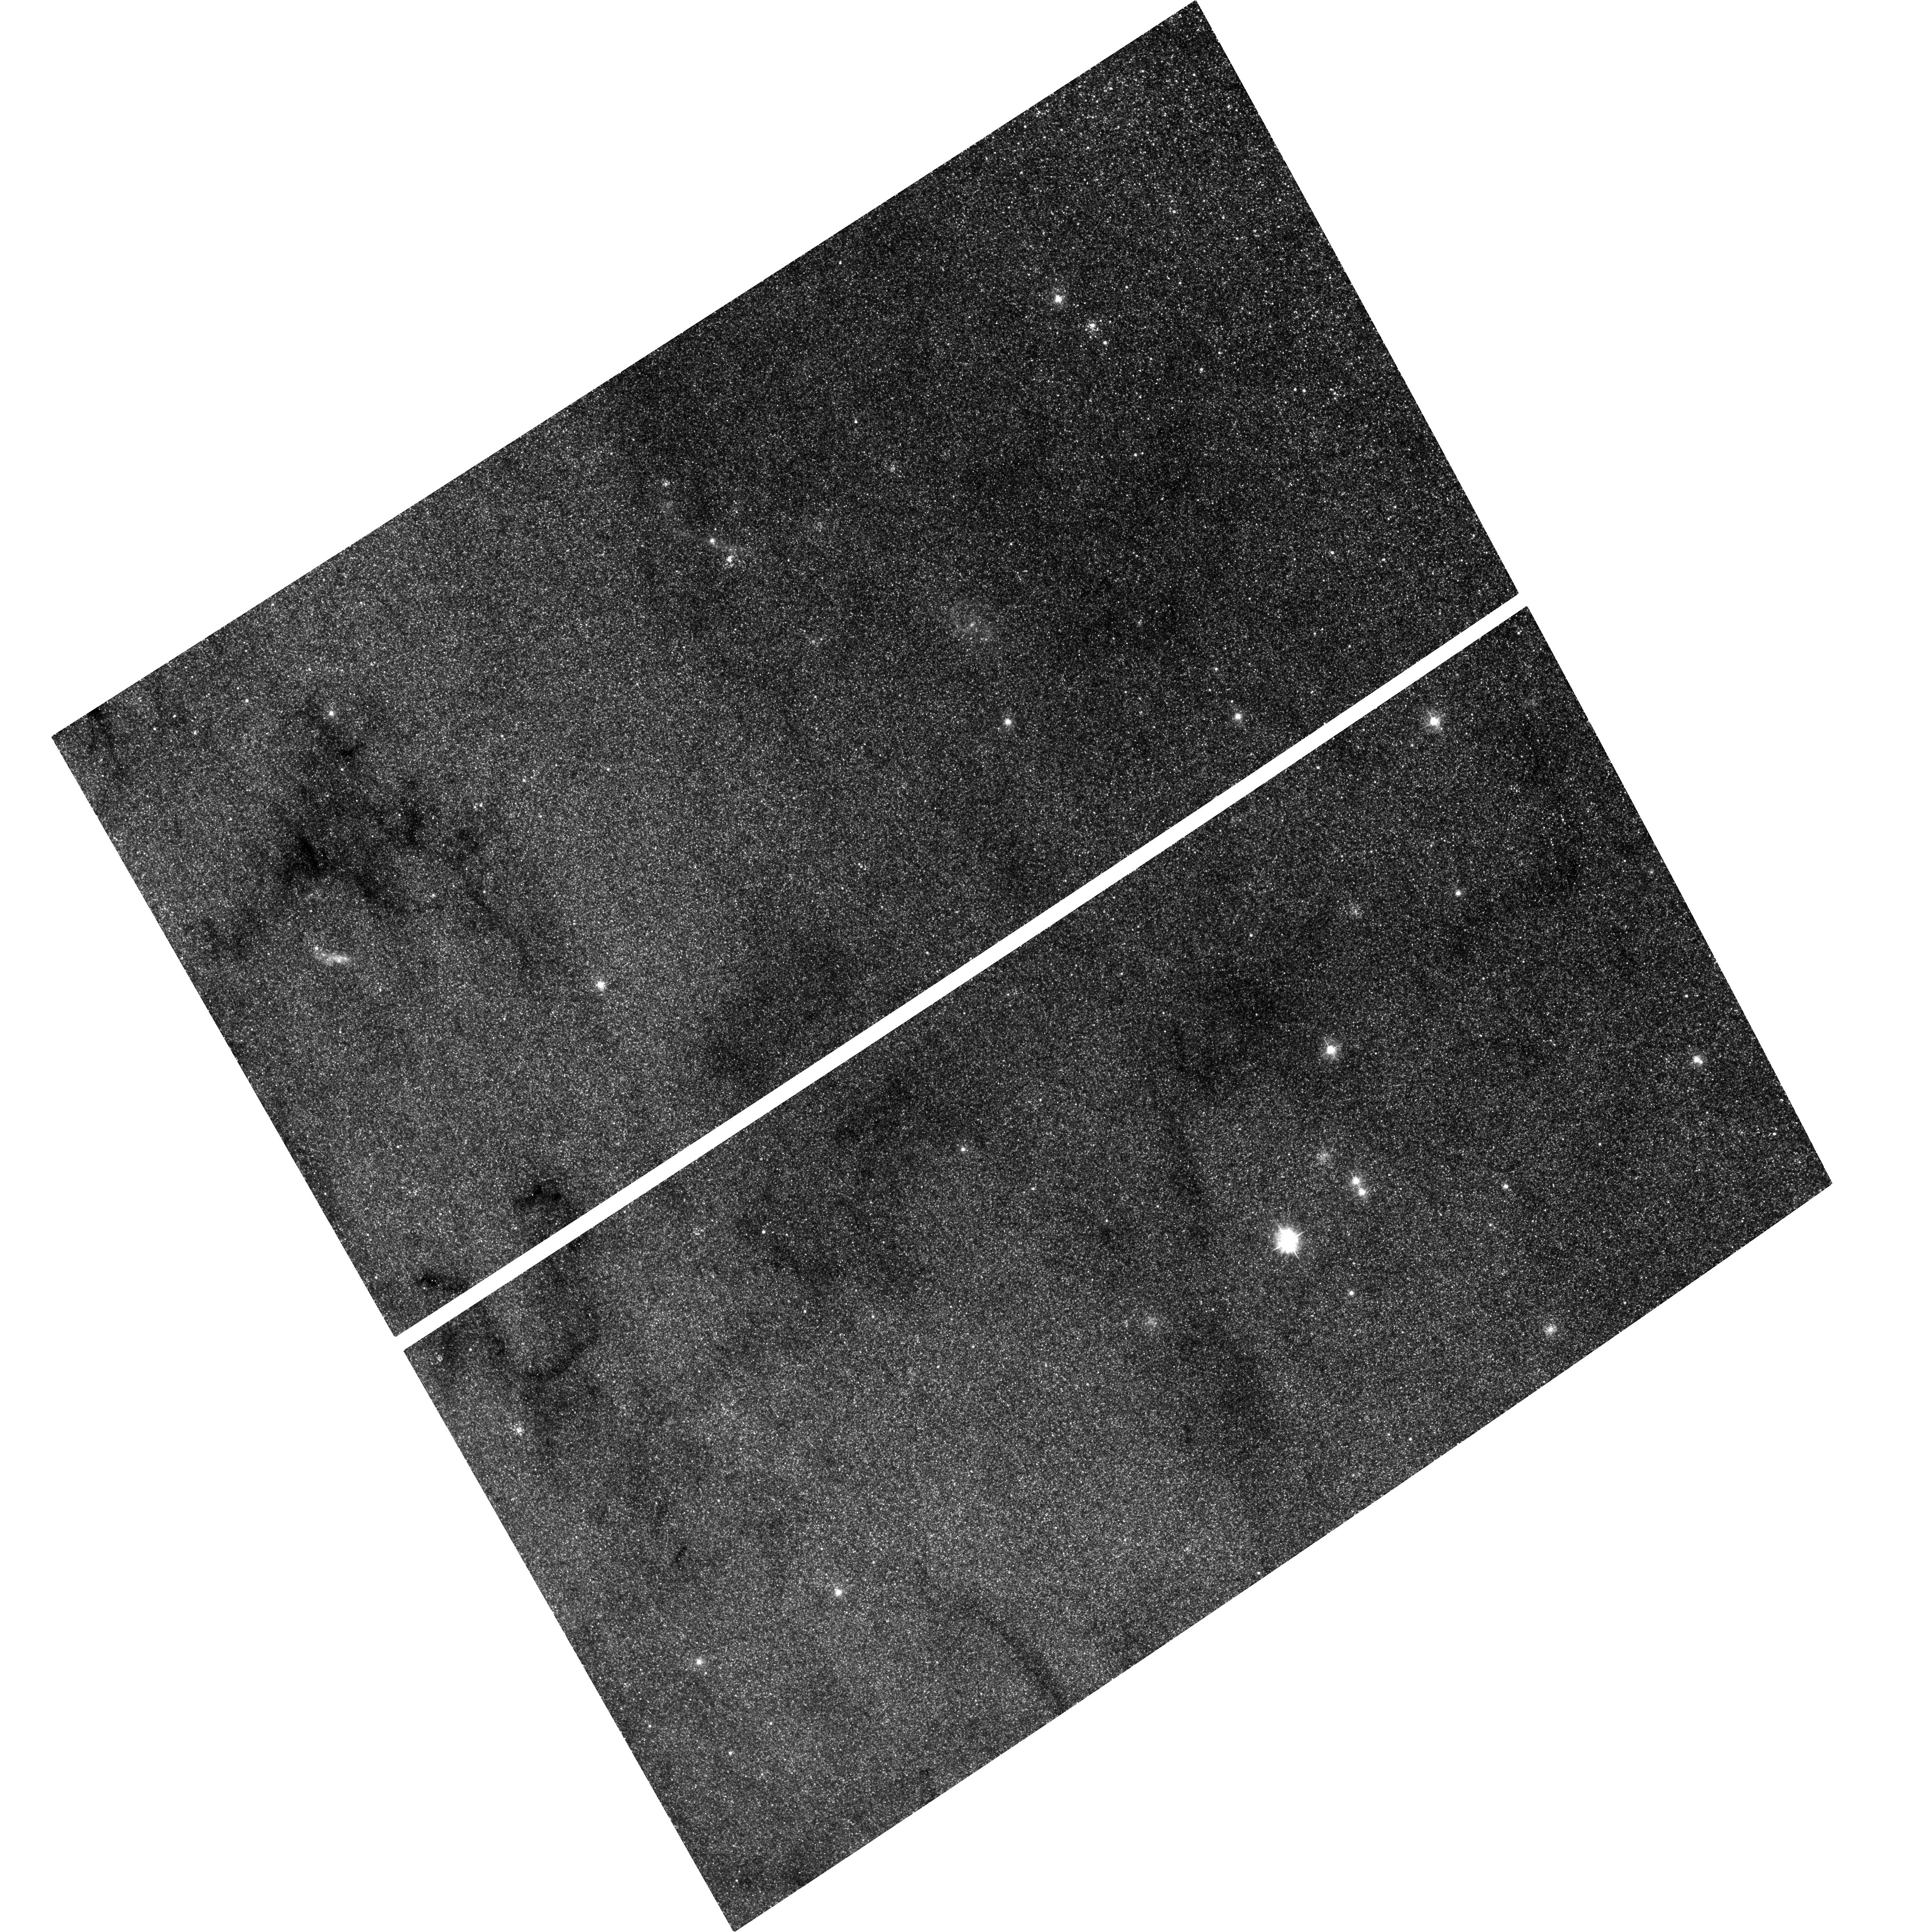
Target: M-31. Instrument: ACS/WFC. Filter: F435W. Exposure: 1.4 h. Observation ID: hst_12753_02_acs_wfc_f435w_jbv902

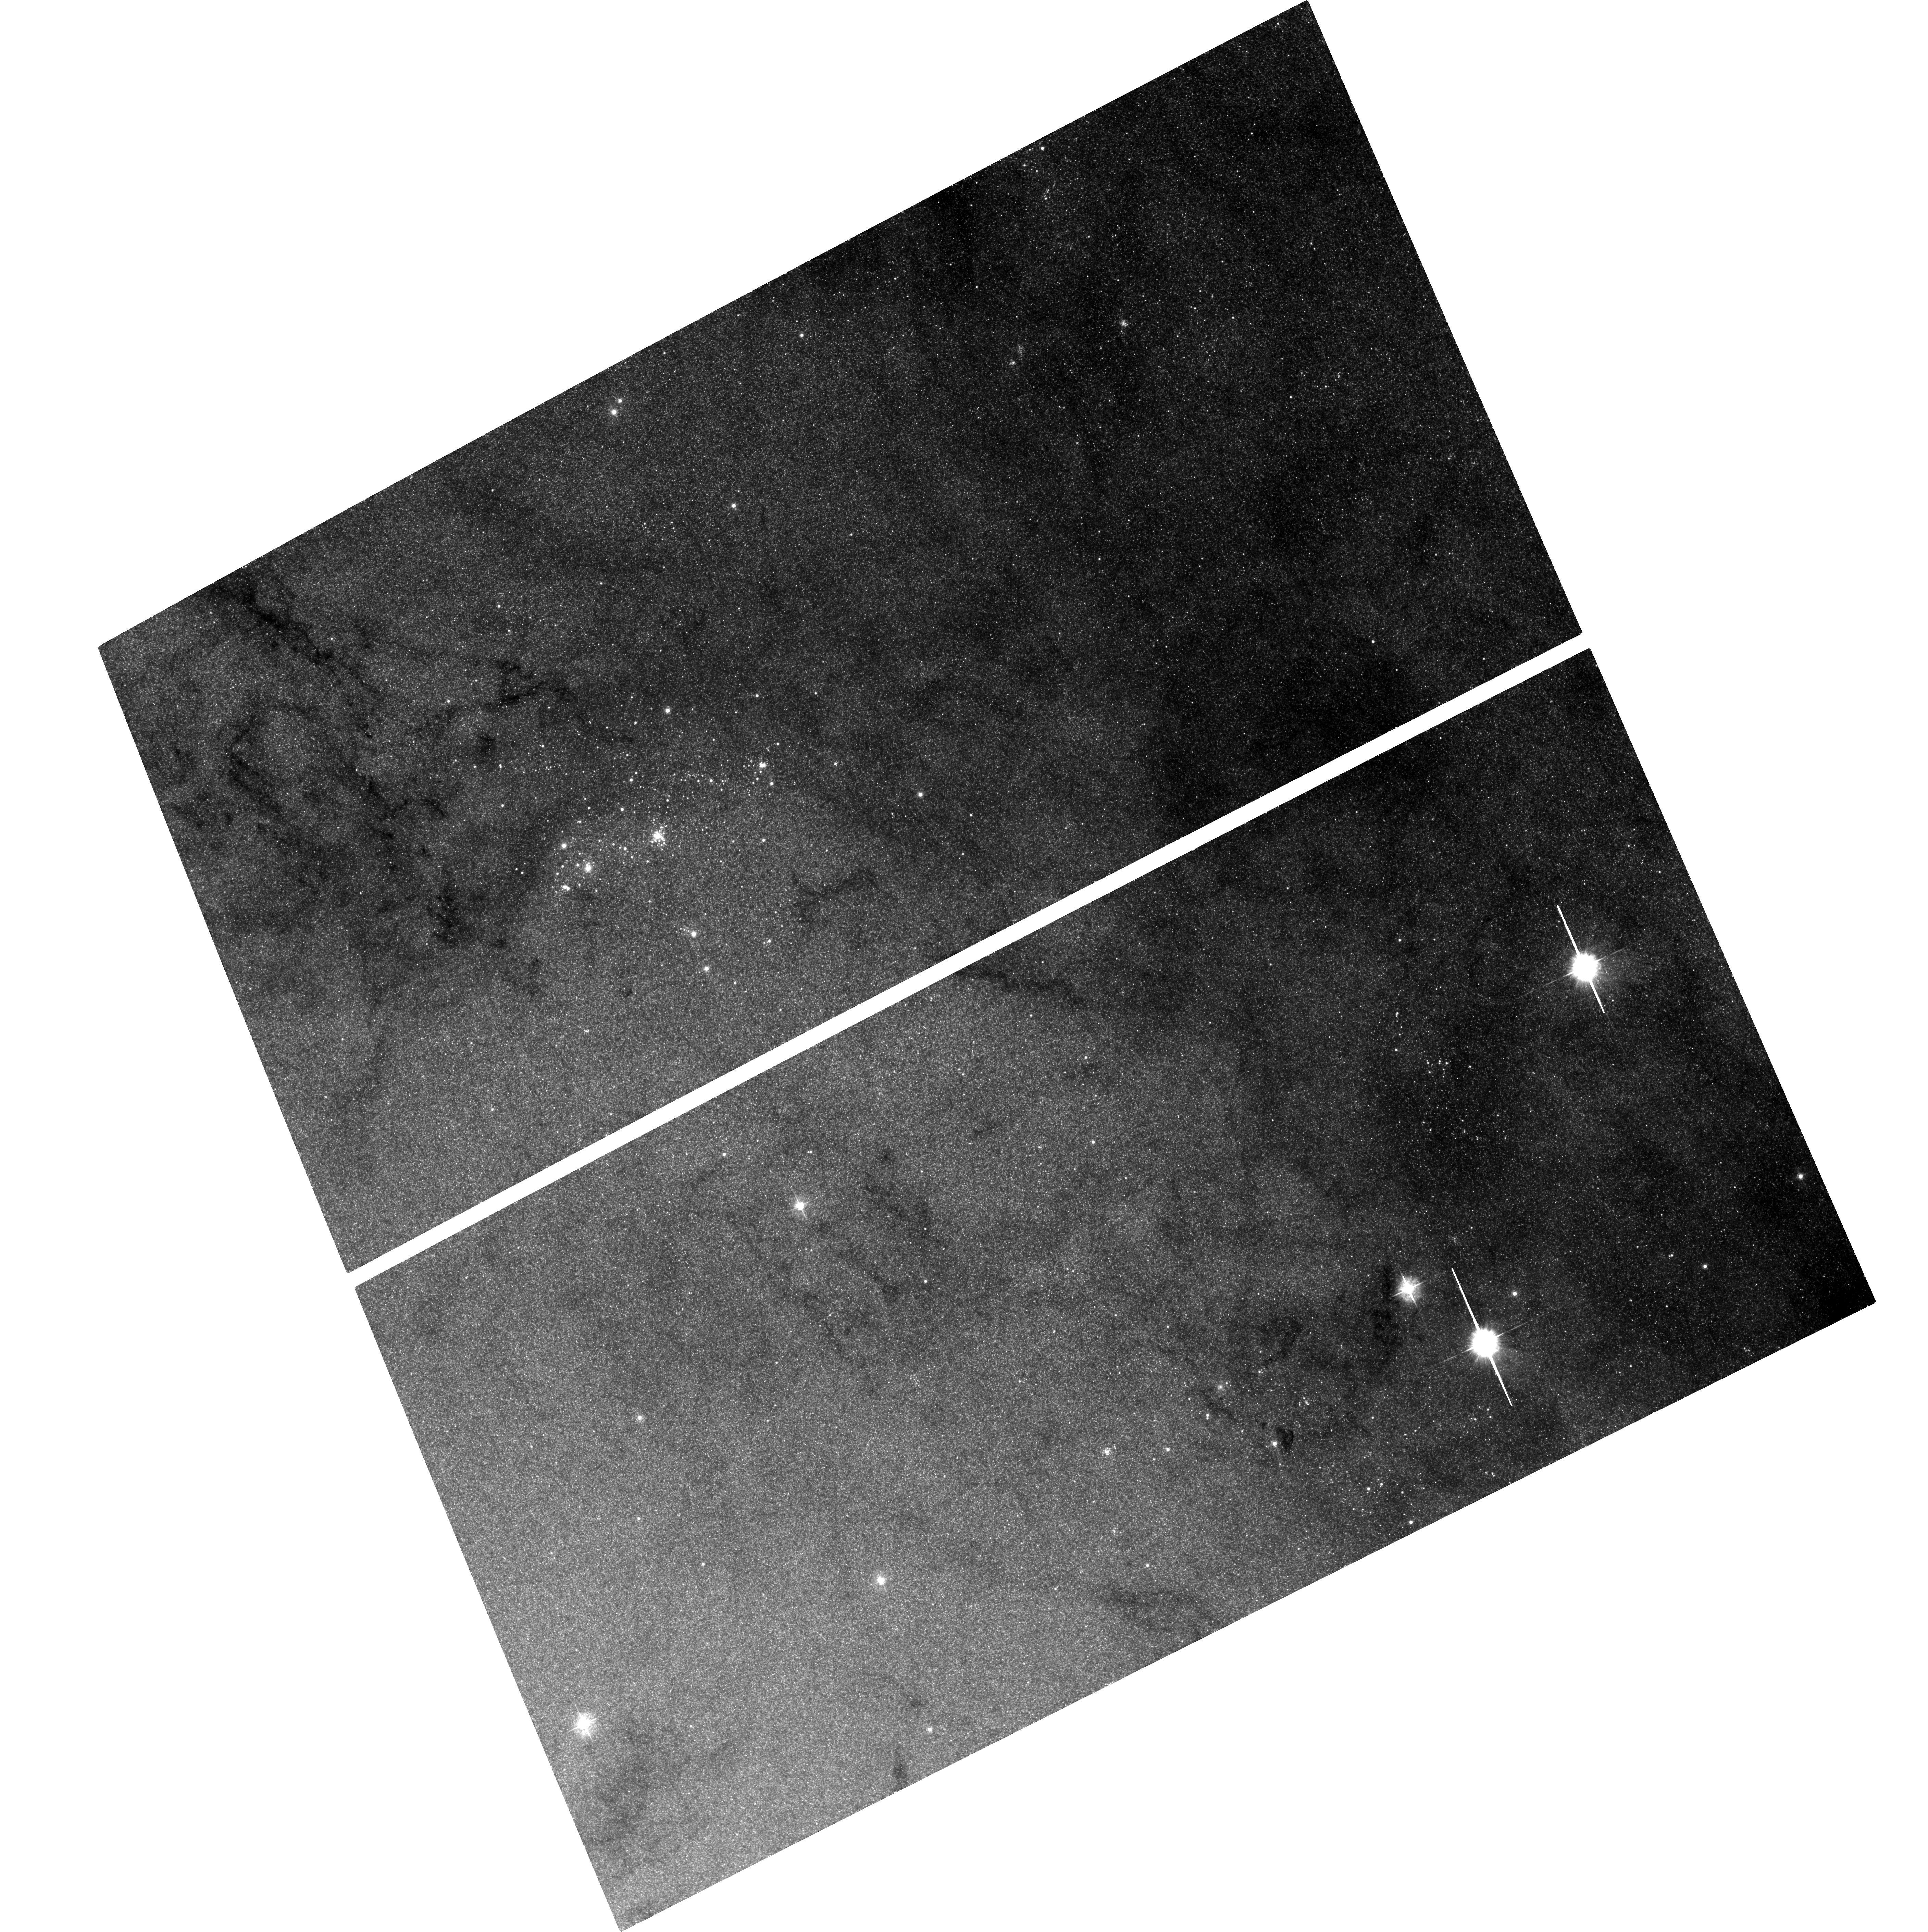
Target: M-31. Instrument: ACS/WFC. Filter: F435W. Exposure: 1.5 h. Observation ID: hst_12753_01_acs_wfc_f435w_jbv901

Monitoring M31 for BHXNe (PI: Garcia, Michael R.)

During A01-12 we found ~27 Black Hole X-ray Novae (BHXNe) in M31 using Chandra, and with HST follow-up have estimated orbital periods for 12 of these. Observations are under way with HST to attempt to estimate additional periods. We propose to continue this program concentrating our HST resources on a single transient which is >1e38 erg/s or <2 from the nucleus. Only uninterrupted monitoring can yield the duty cycles and long-term light curves of BHXNe (and other variables) in M31. Our GO+GTO programs have accumulated over 375ks ACIS-I exposure on the bulge within the 3 mirror sweet spot, and total Chandra exposure on M31 is now almost 1Msec. By continuing our monitoring program through a second decade we will reach ~800ks within 3 of the bulge.